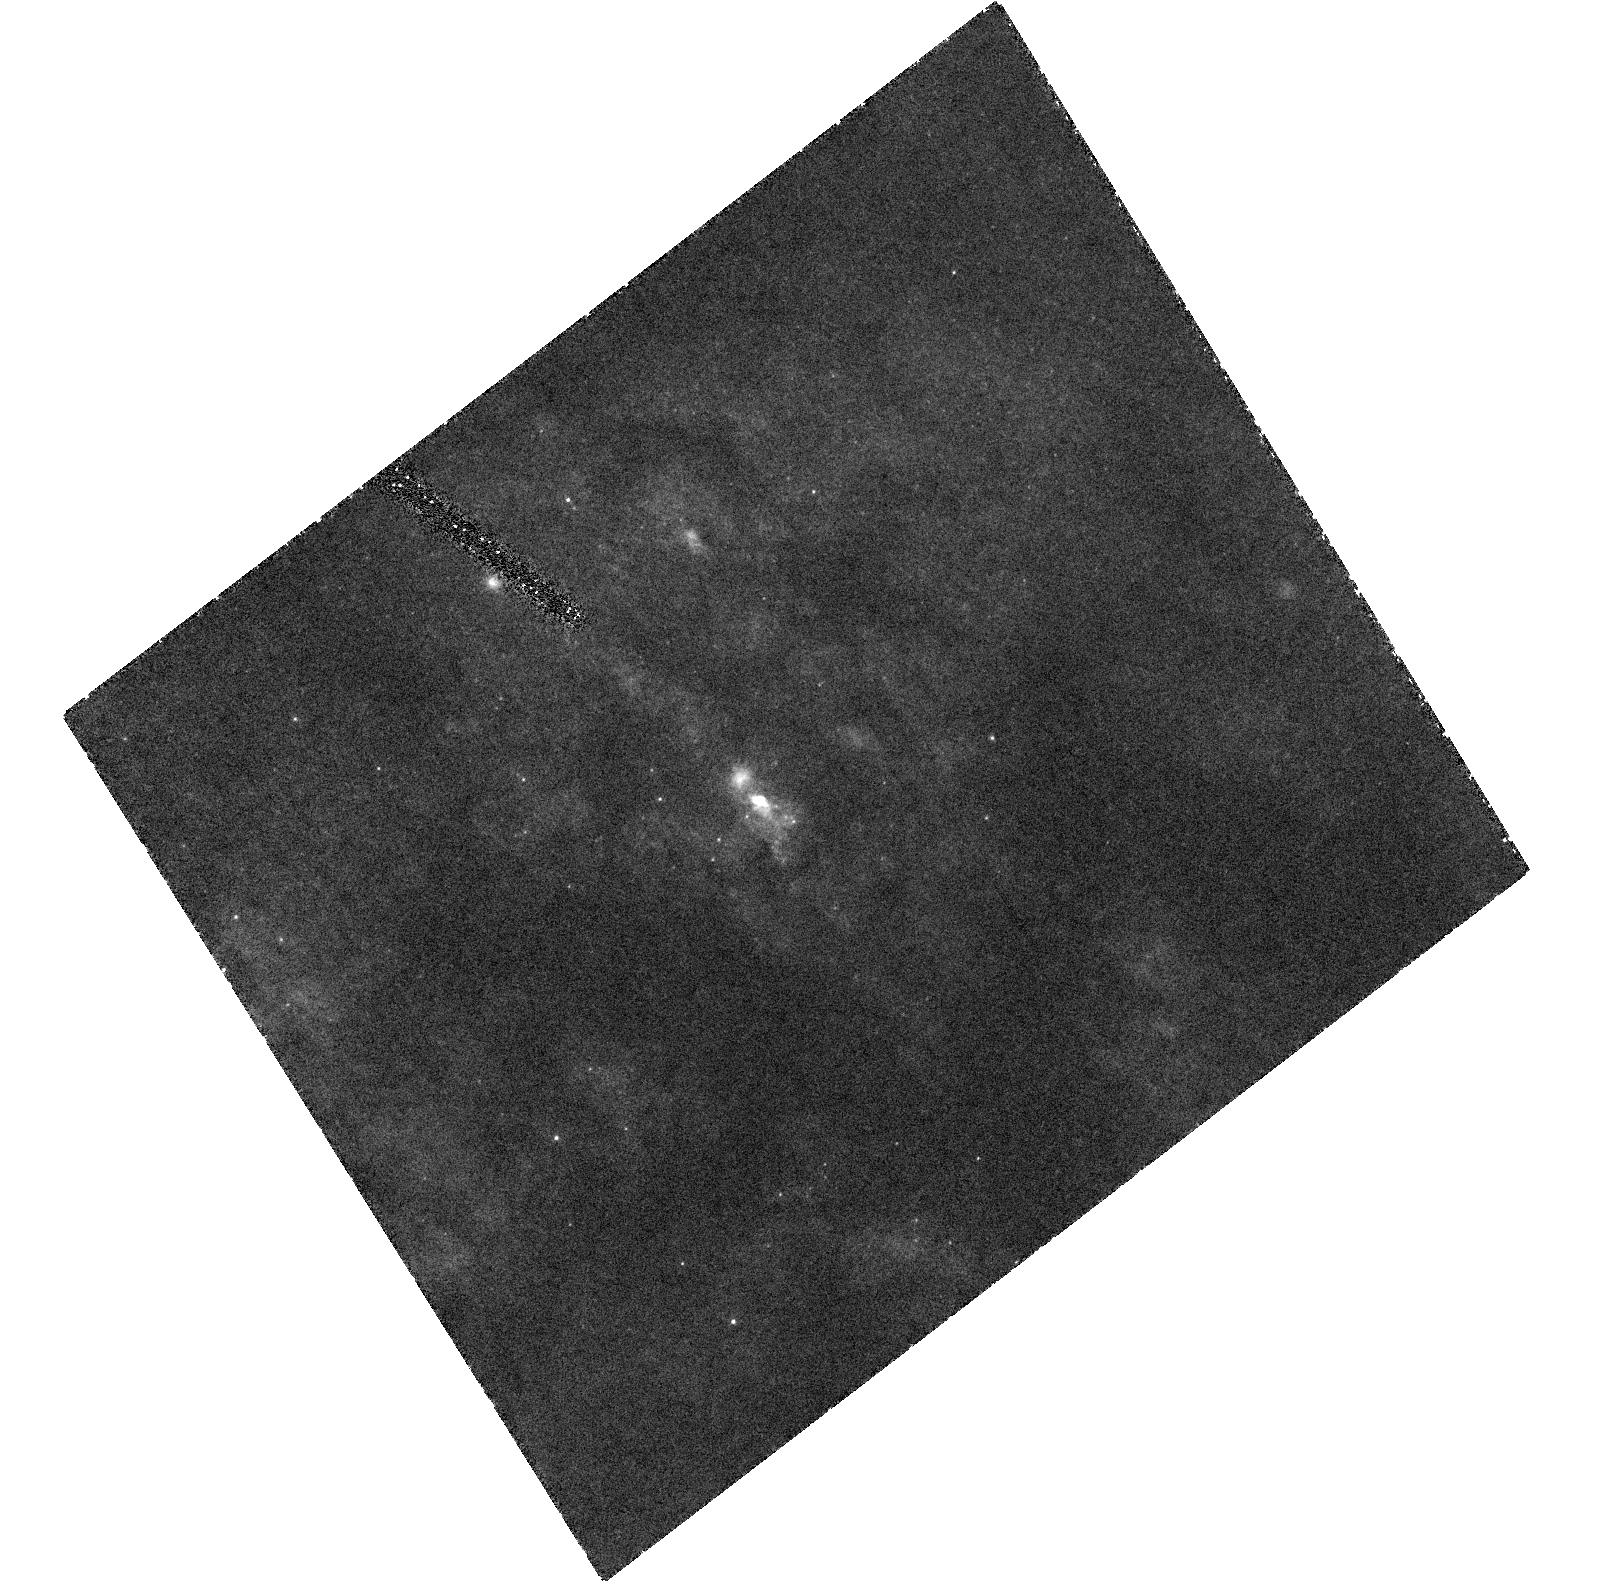
Target: M82-F
Instrument: ACS/HRC
Filter: F250W
Exposure: 2.8 h
Observation ID: hst_9473_01_acs_hrc_f250w_j8fh01

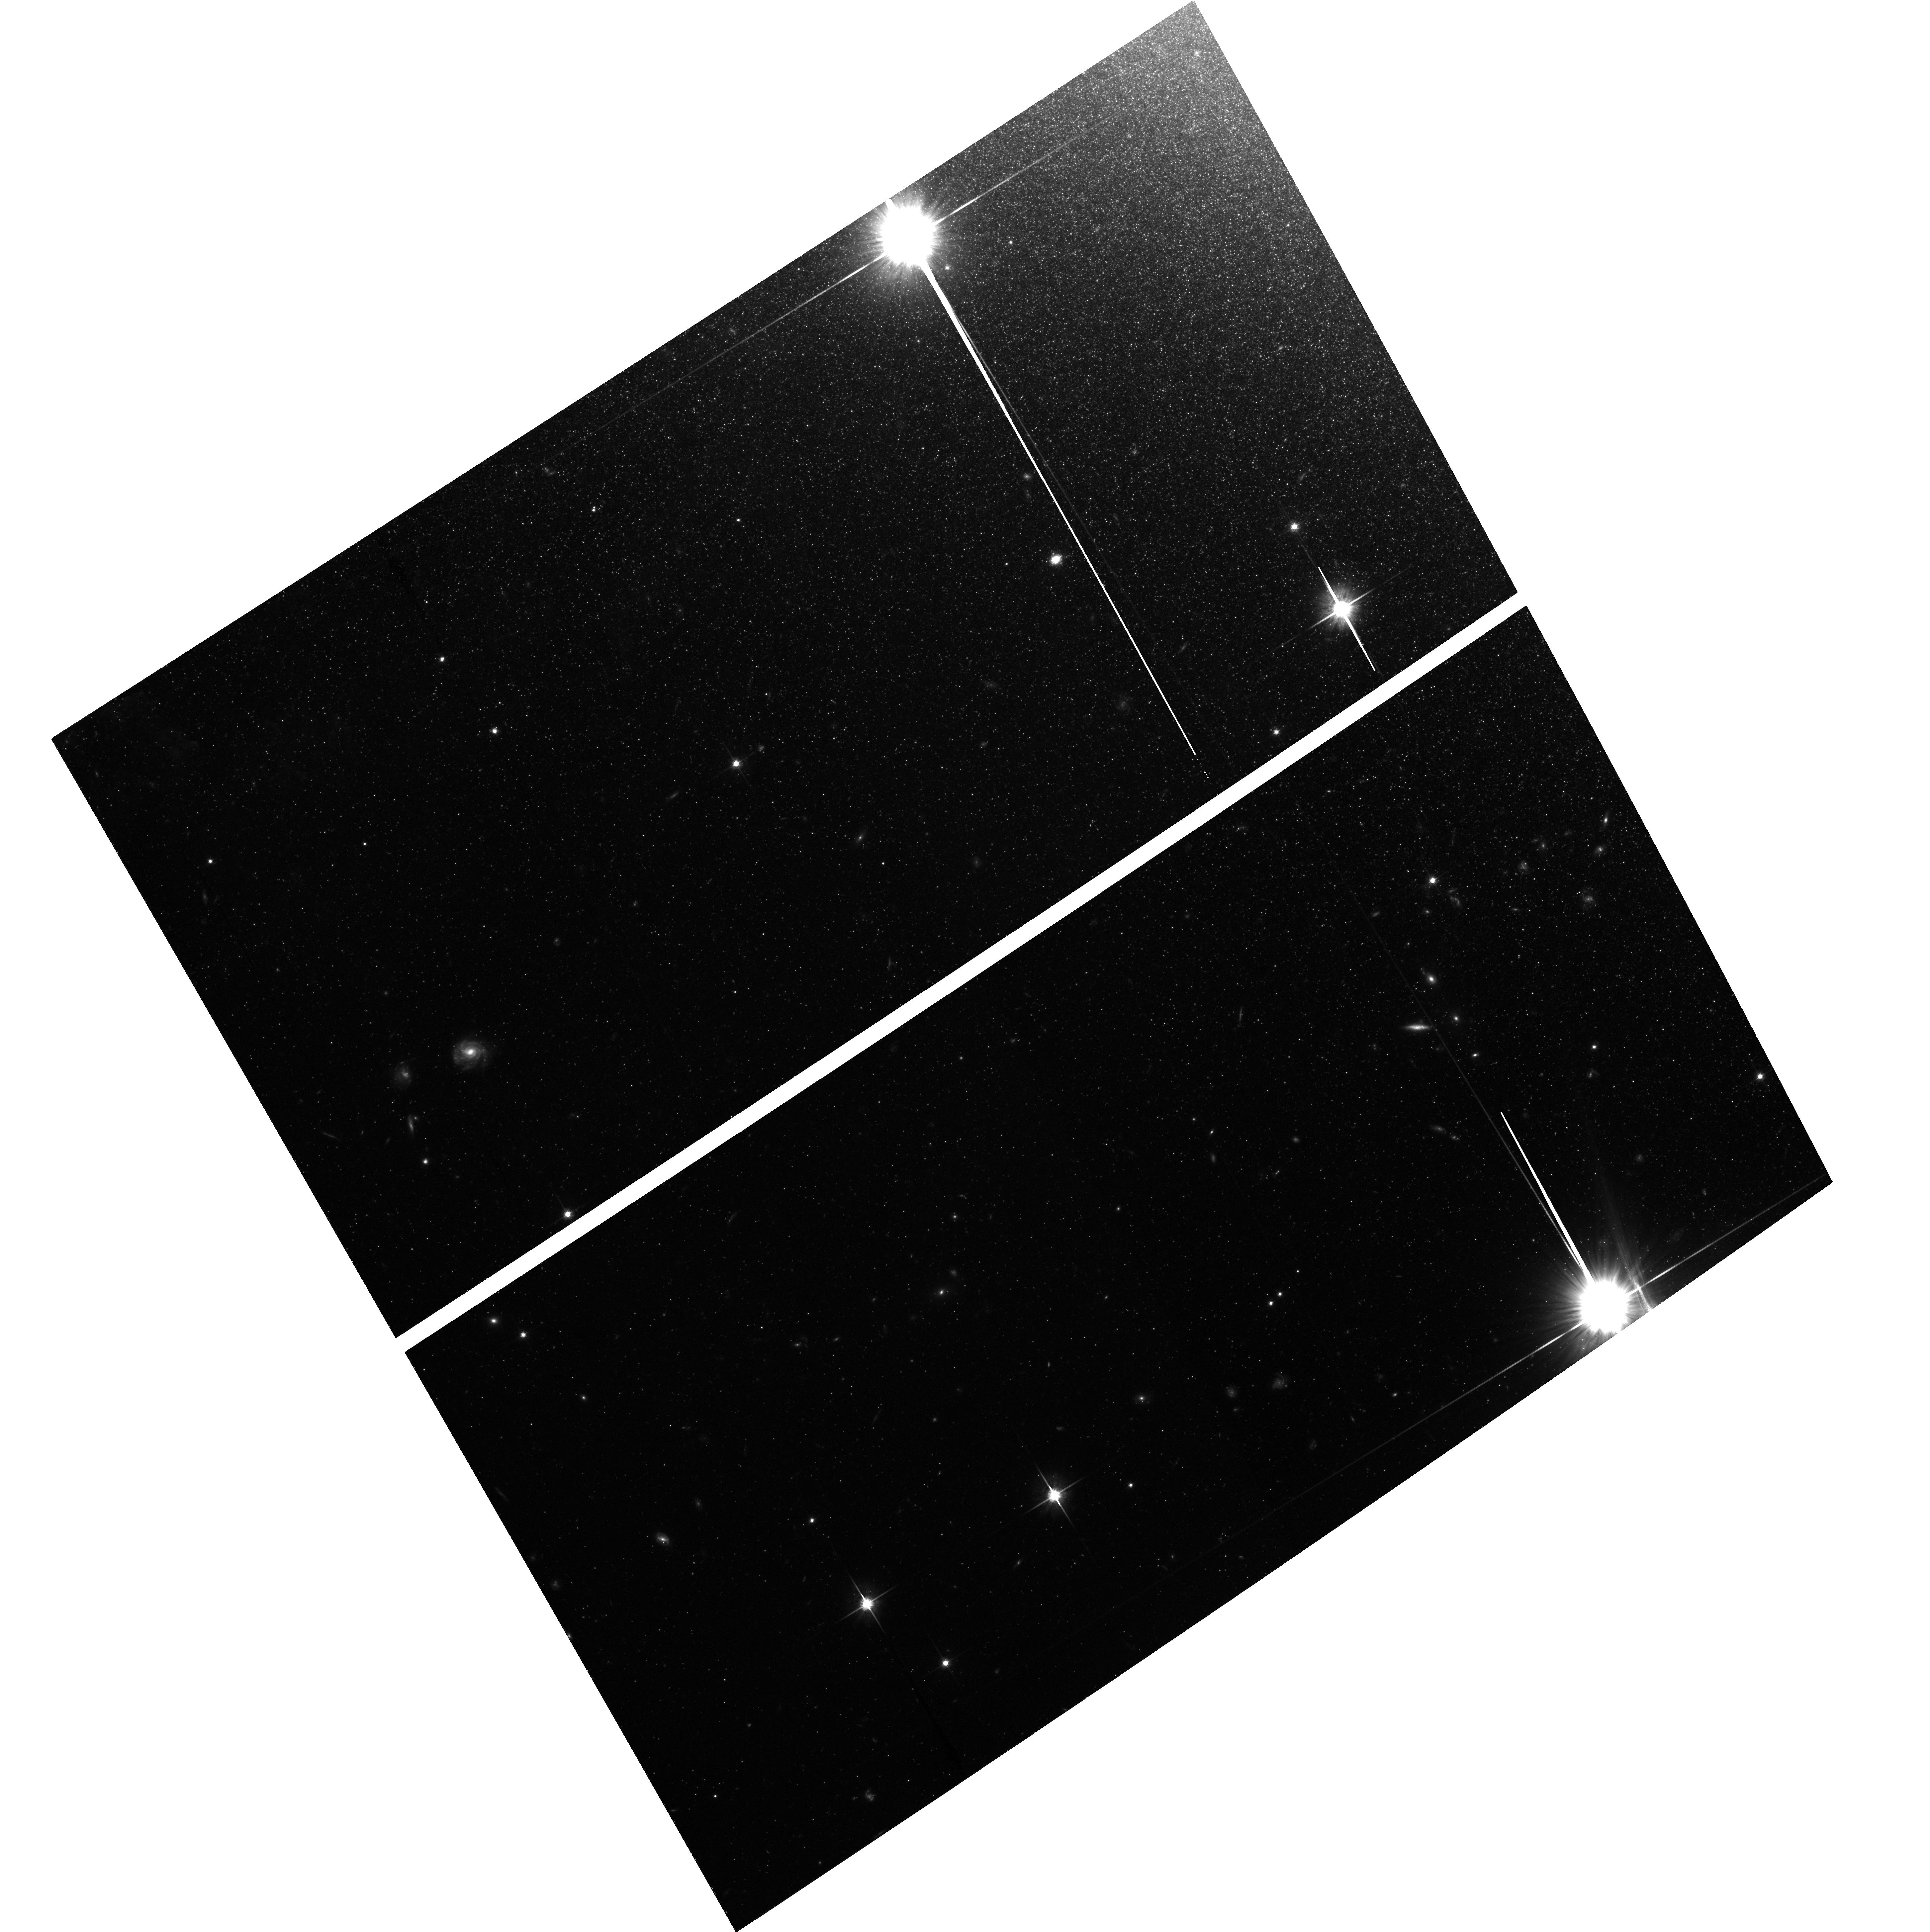
Target: field at RA 148.946°, Dec 69.678°
Instrument: ACS/WFC
Filter: F814W
Exposure: 2.5 h
Observation ID: hst_9473_01_acs_wfc_f814w_j8fh01

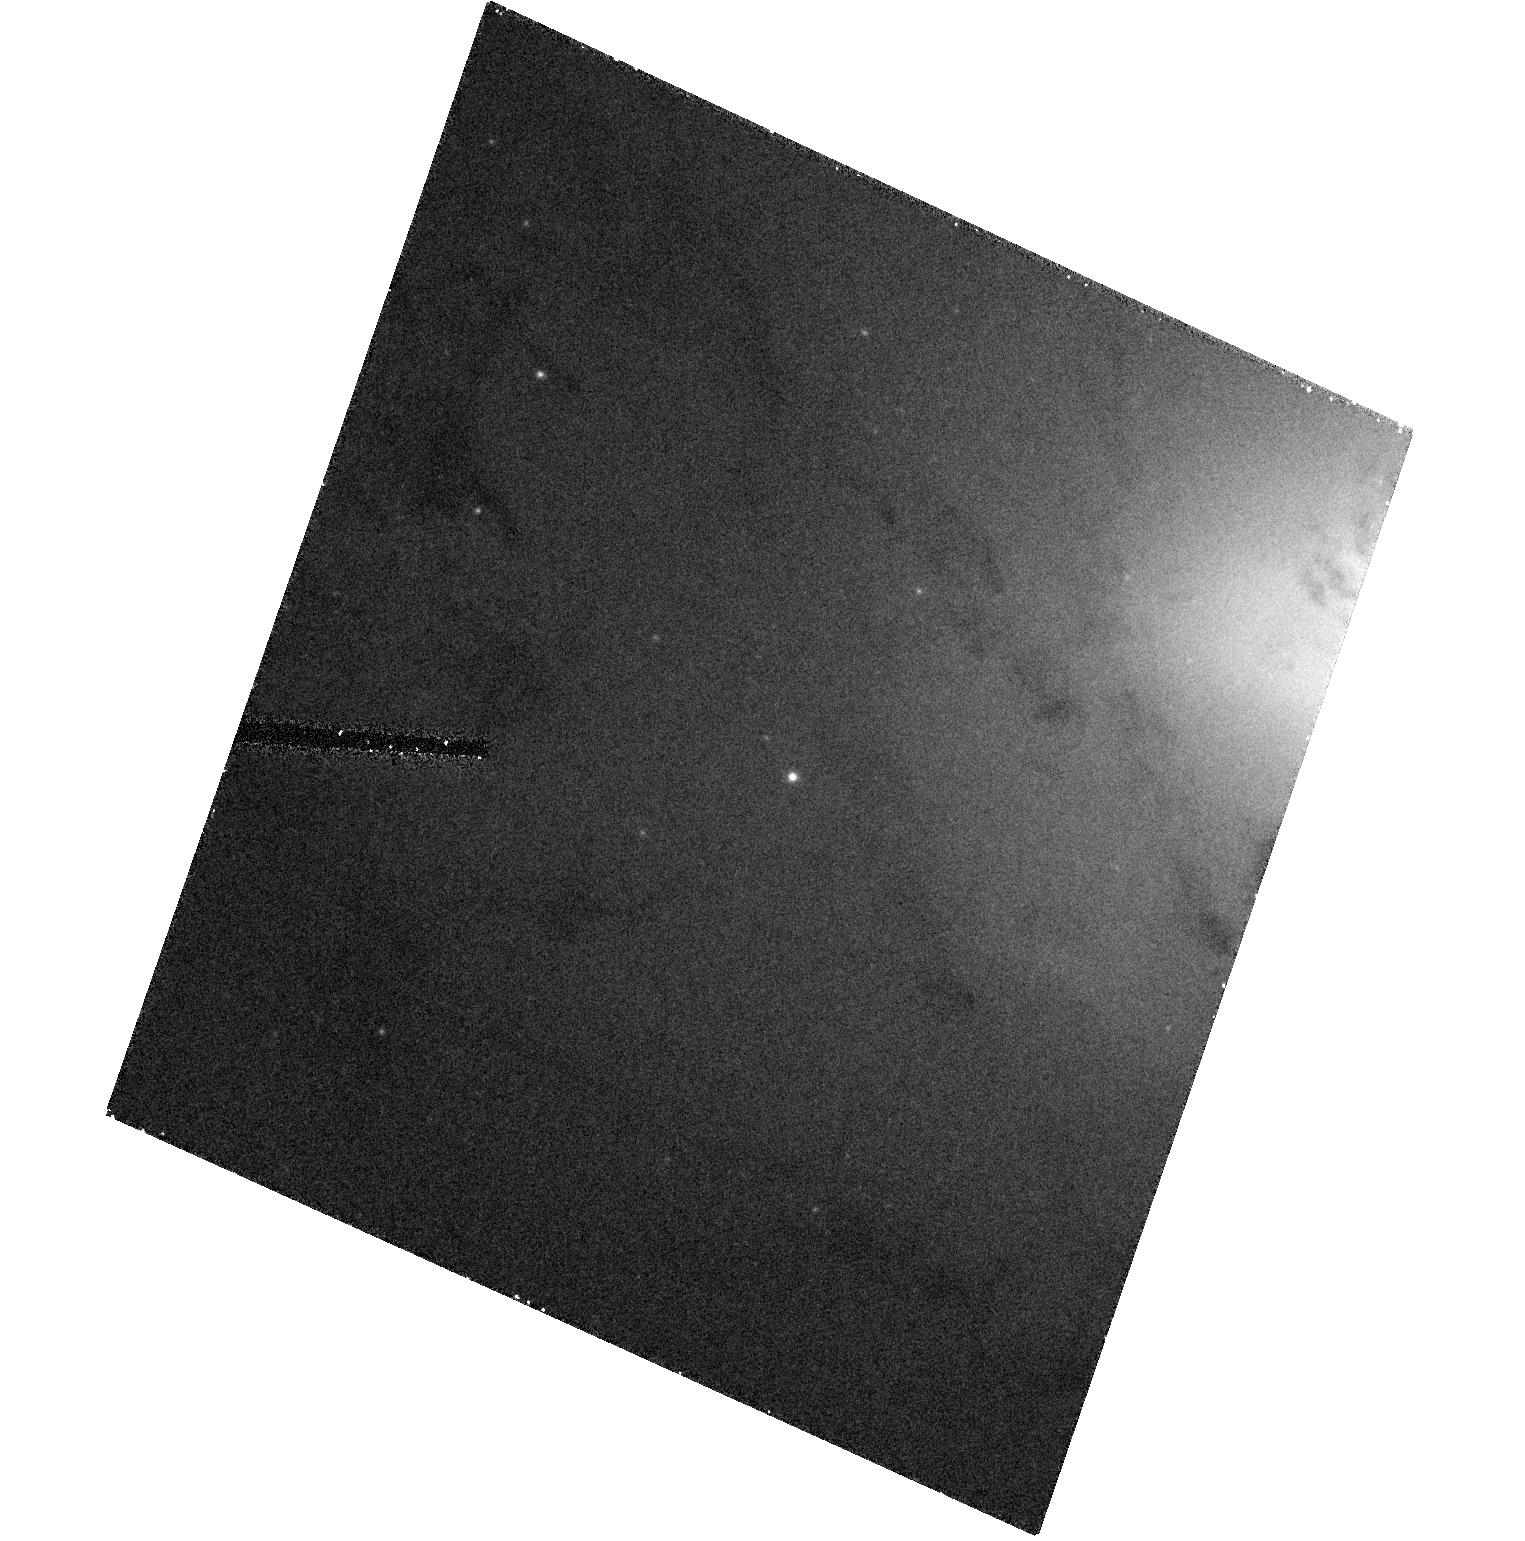
Target: NGC7727-CLUS
Instrument: ACS/HRC
Filter: F435W
Exposure: 25 min
Observation ID: hst_9473_04_acs_hrc_f435w_j8fh04

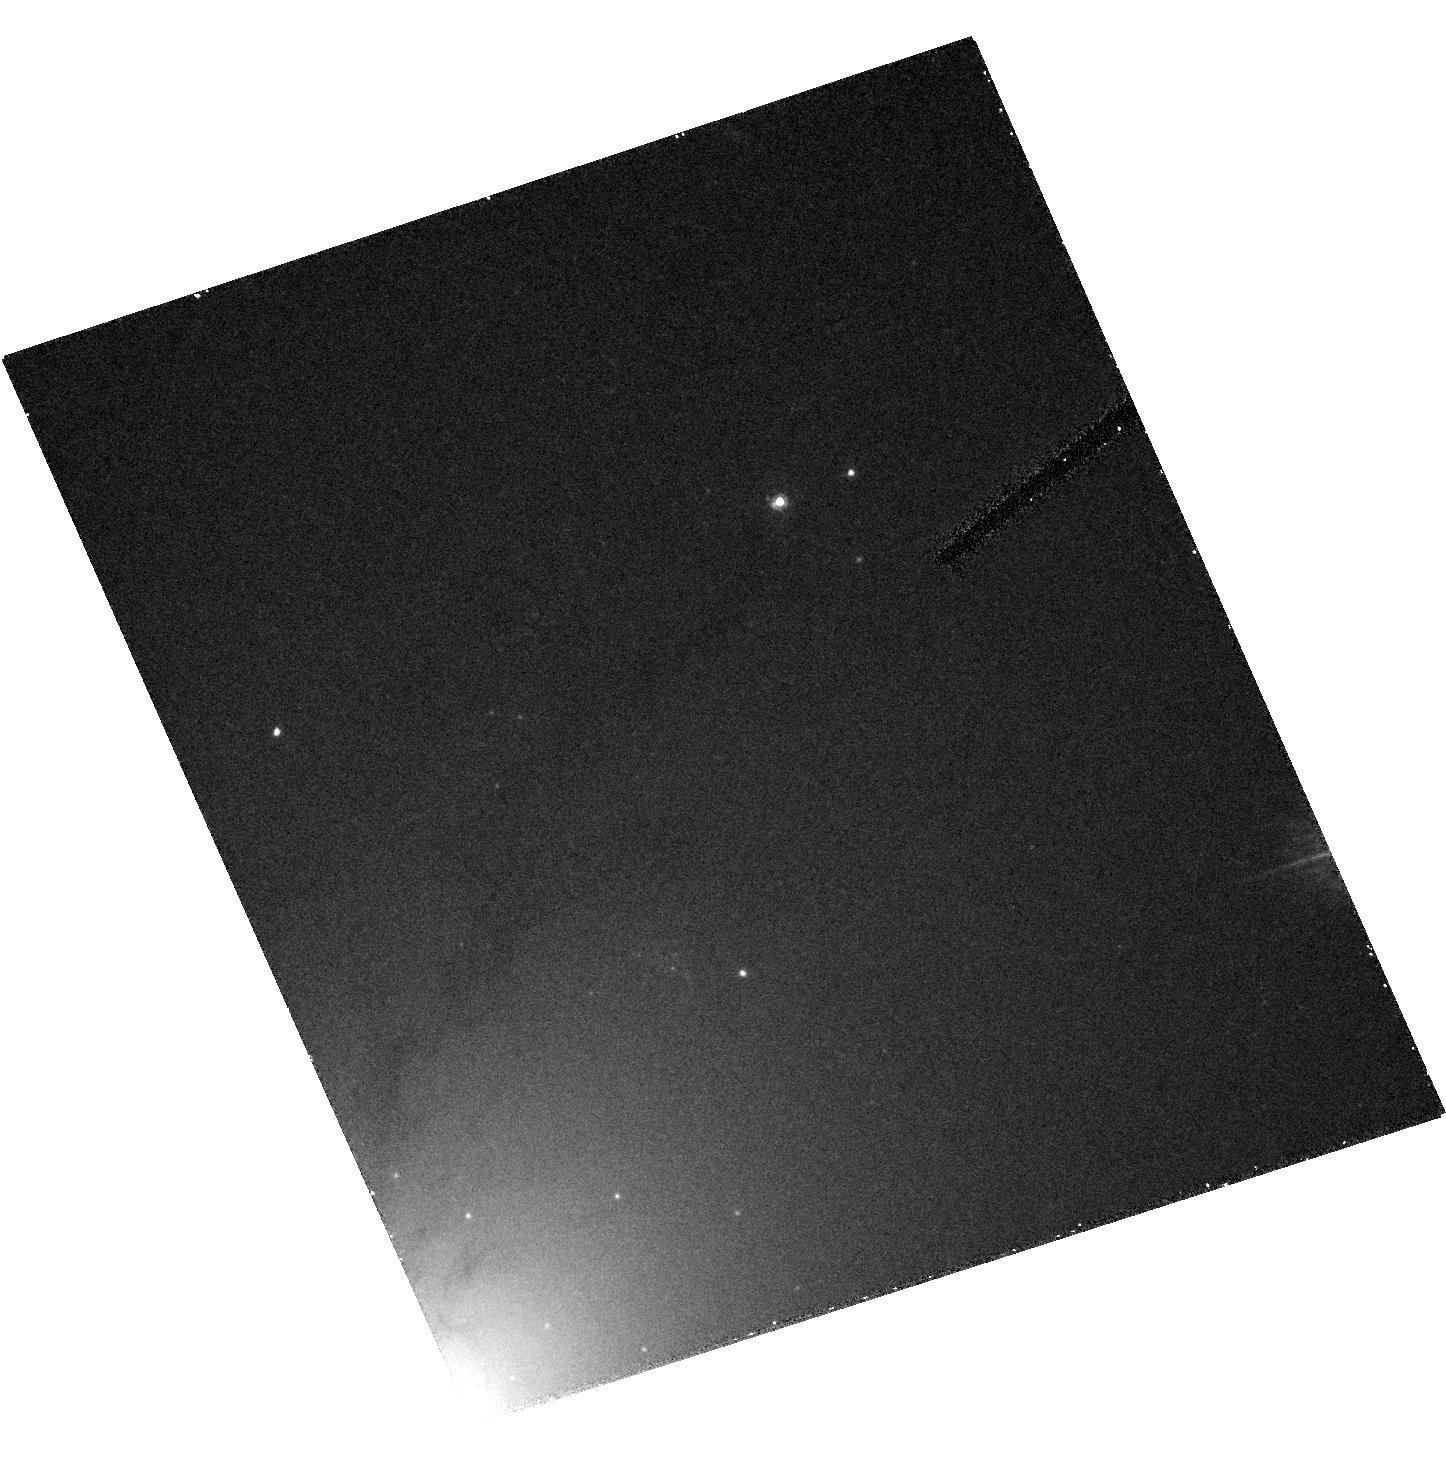
Target: NGC4105-CLUS
Instrument: ACS/HRC
Filter: F435W
Exposure: 25 min
Observation ID: hst_9473_05_acs_hrc_f435w_j8fh05

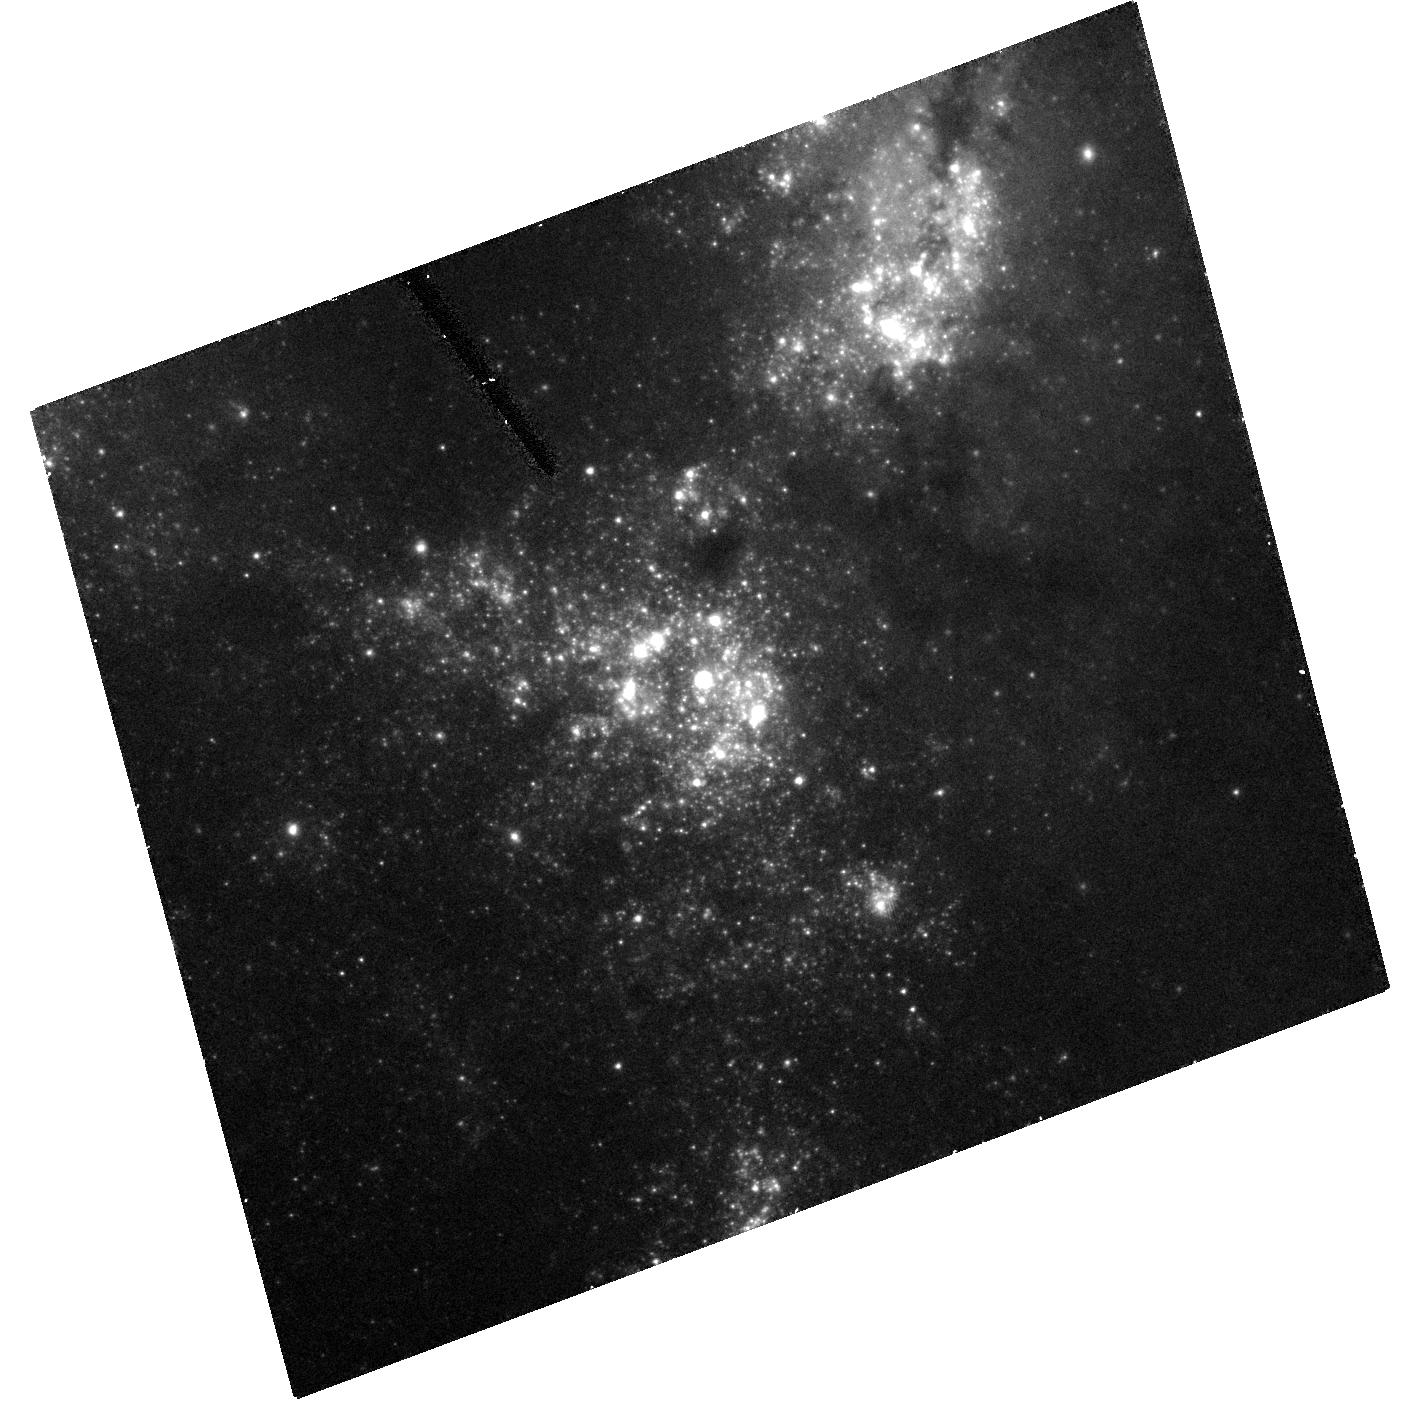
Target: NGC1487-CLUS
Instrument: ACS/HRC
Filter: F435W
Exposure: 26 min
Observation ID: hst_9473_02_acs_hrc_f435w_j8fh02

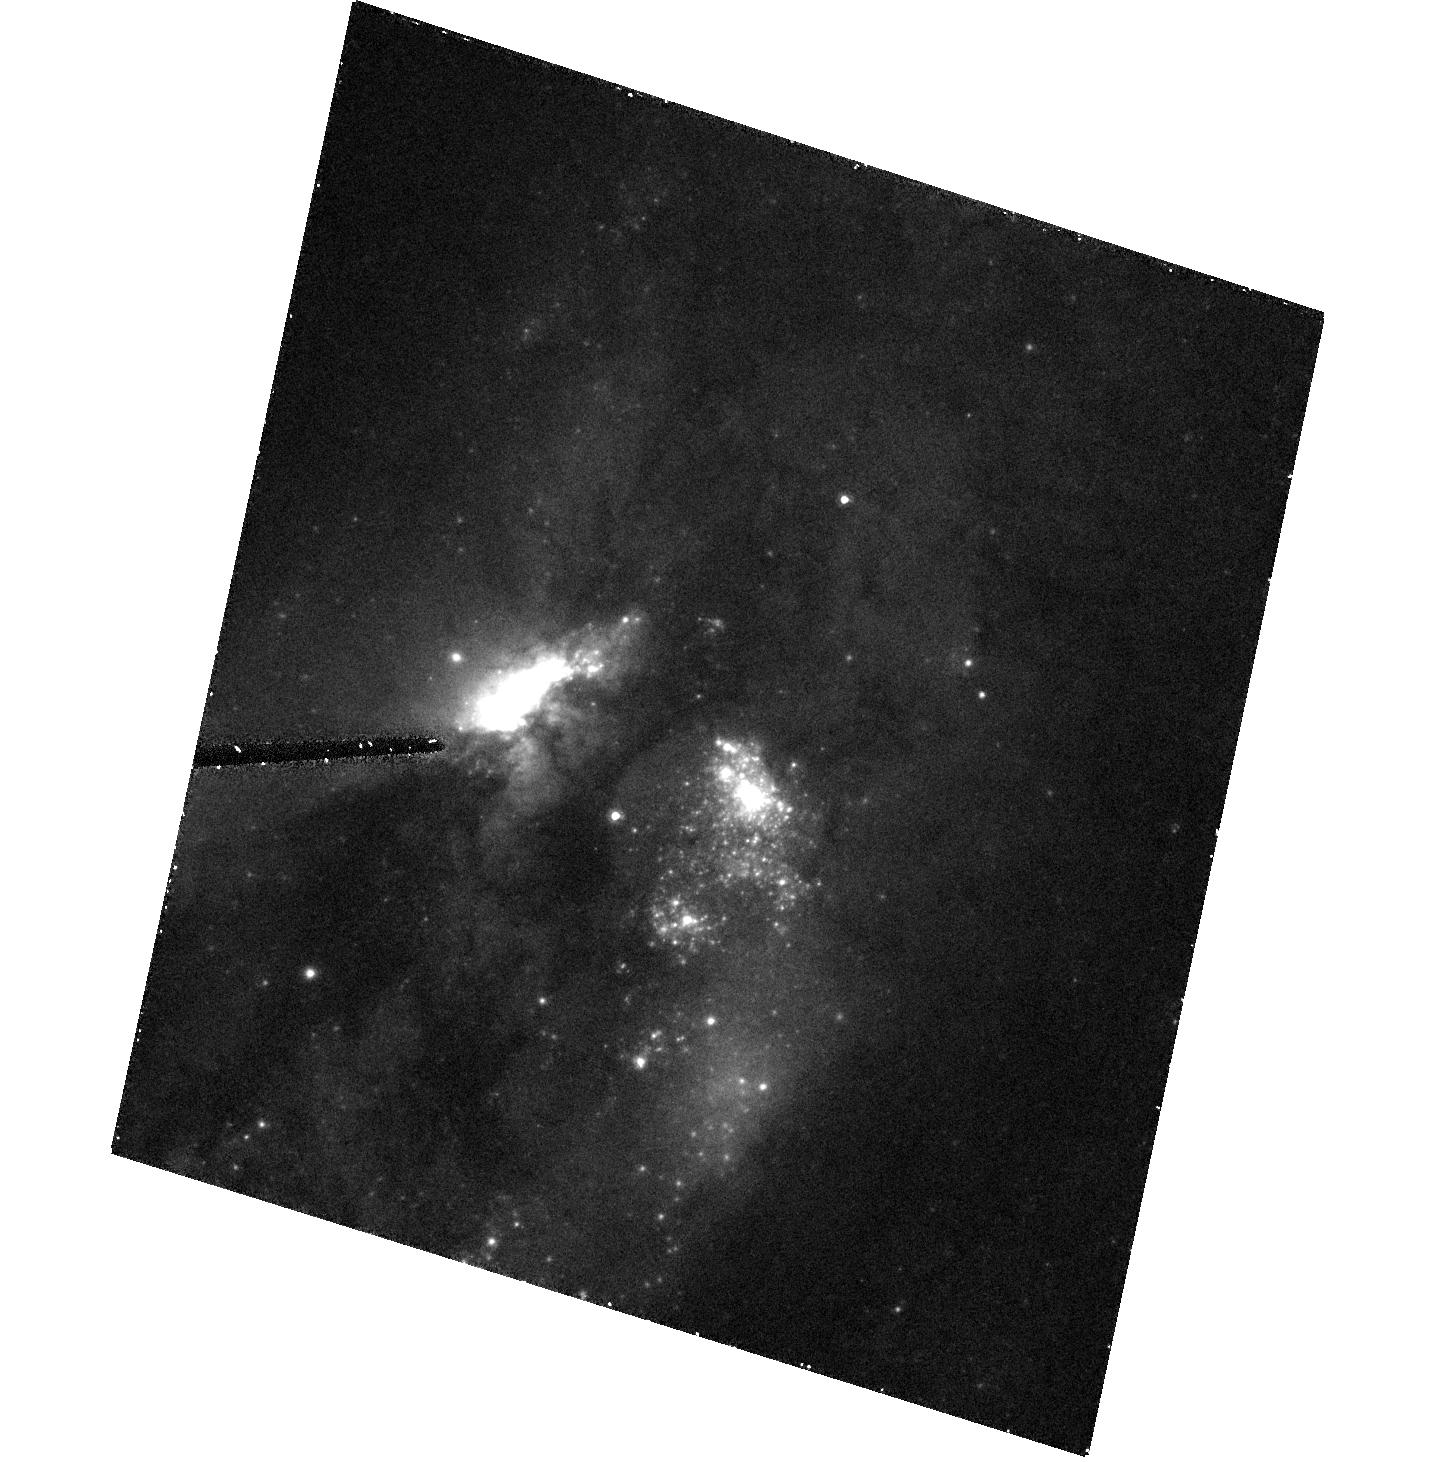
Target: UGCA128-CLUS
Instrument: ACS/HRC
Filter: F435W
Exposure: 25 min
Observation ID: hst_9473_03_acs_hrc_f435w_j8fh03

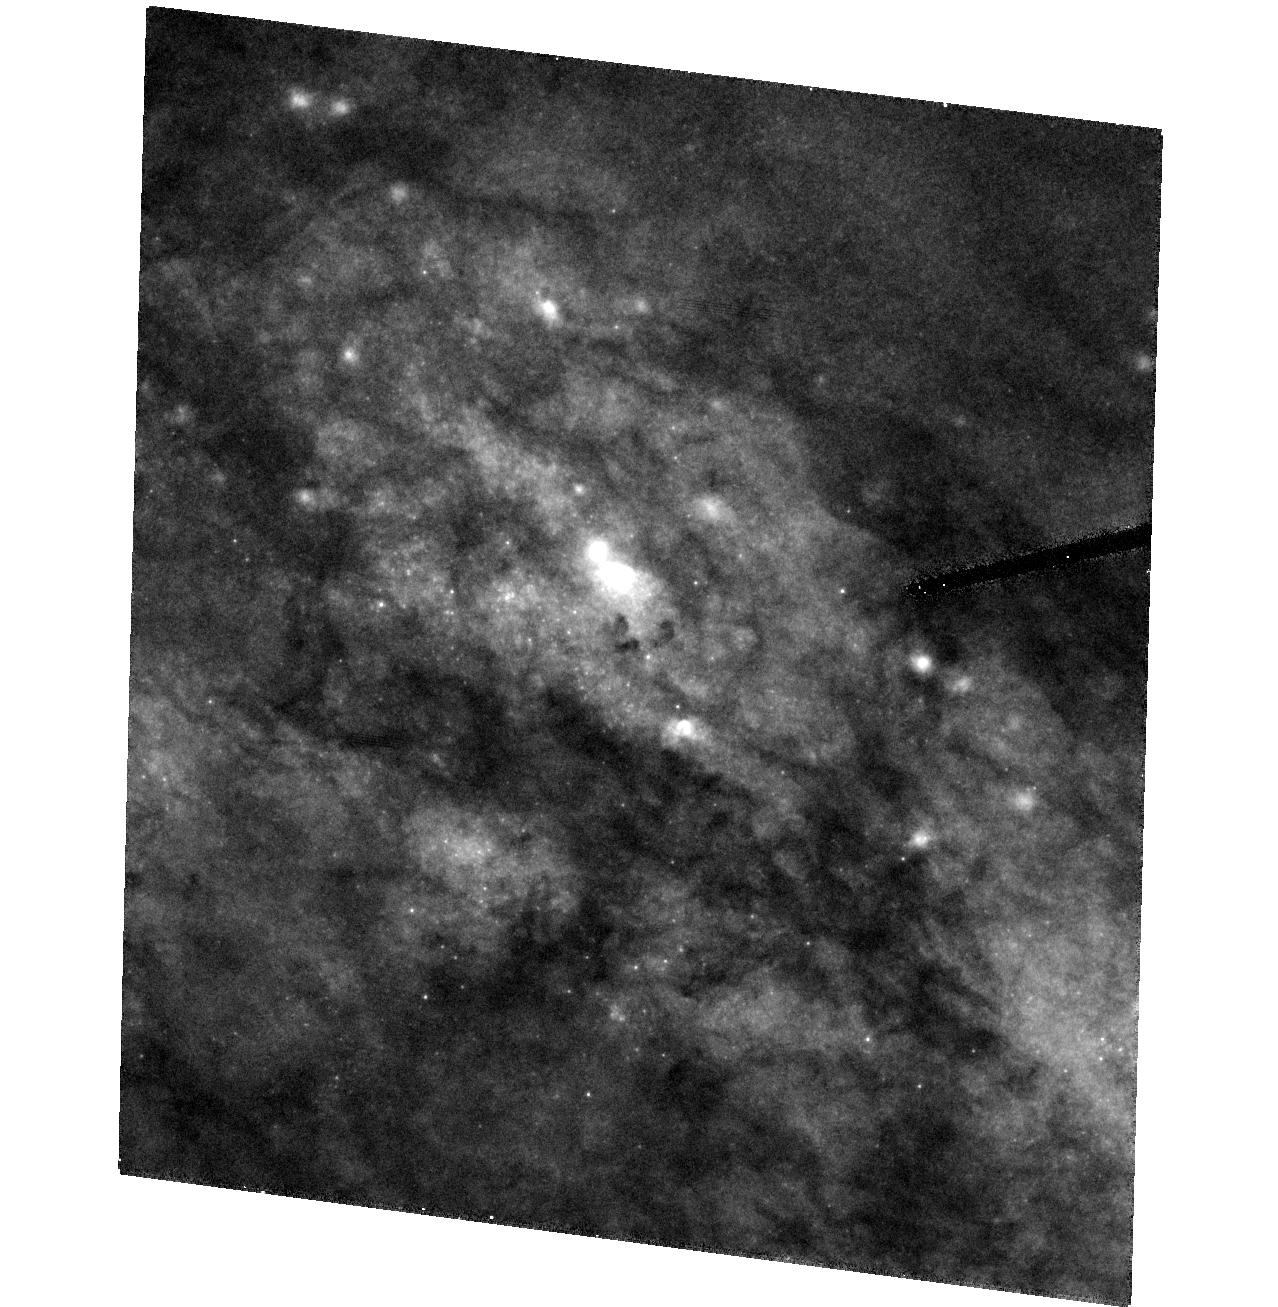
Target: M82-F
Instrument: ACS/HRC
Filter: F555W
Exposure: 7 min
Observation ID: hst_9473_06_acs_hrc_f555w_j8fh06

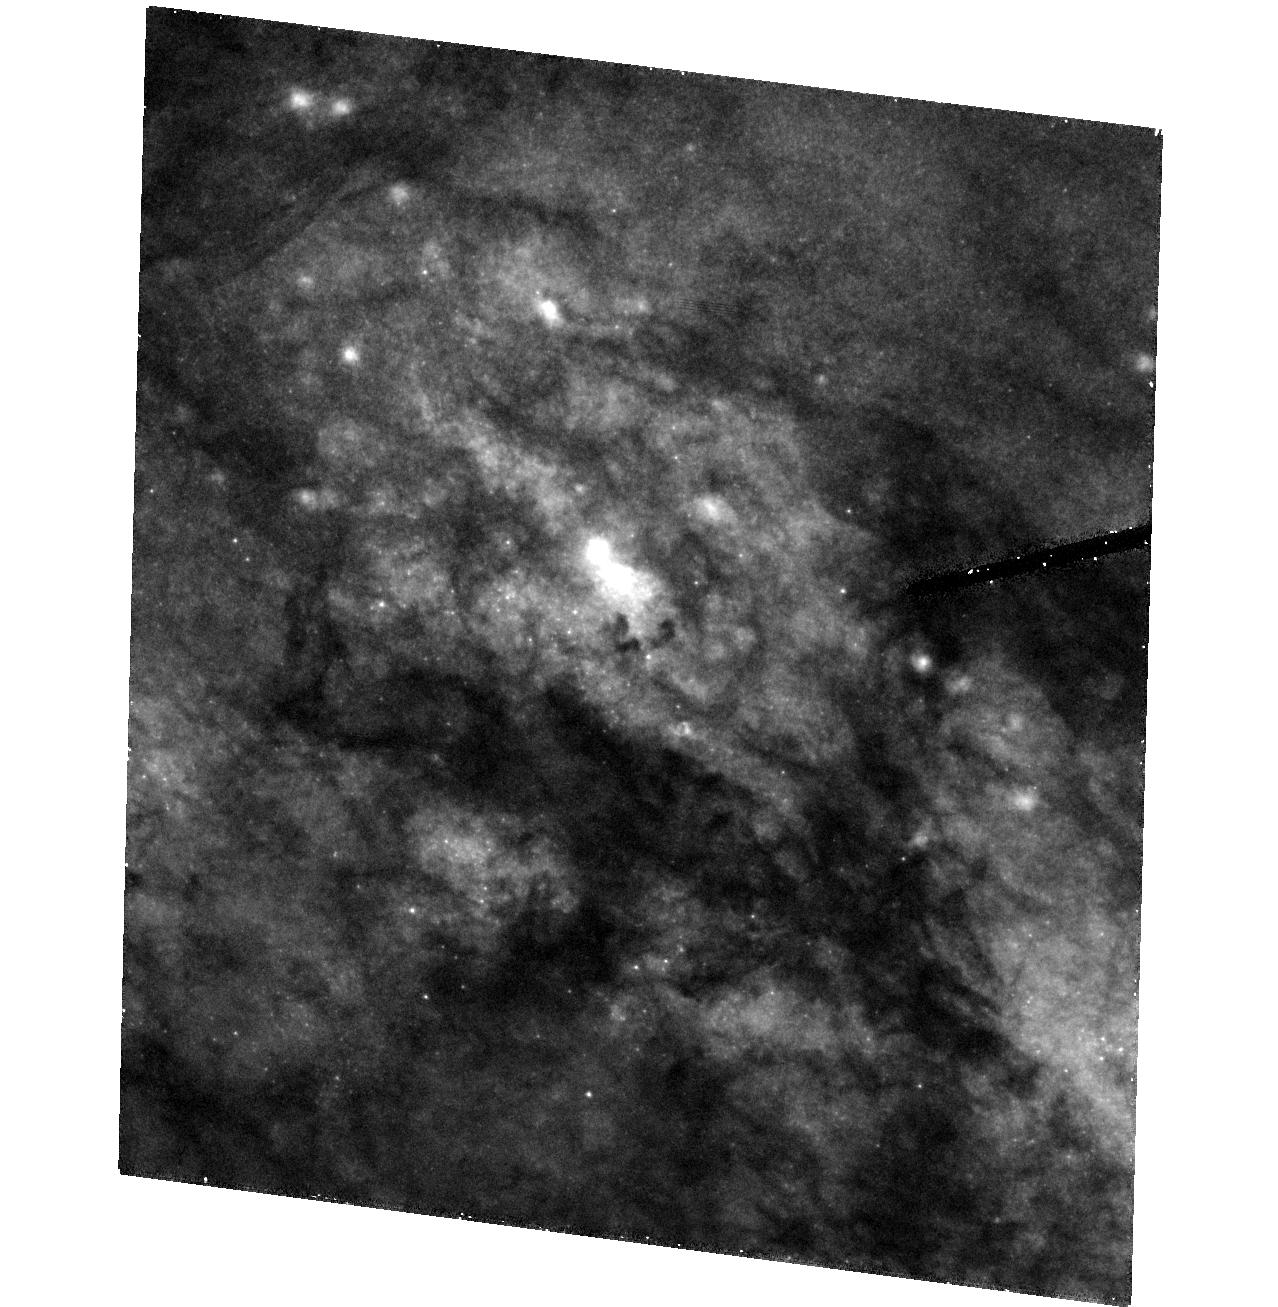
Target: M82-F
Instrument: ACS/HRC
Filter: F435W
Exposure: 22 min
Observation ID: hst_9473_06_acs_hrc_f435w_j8fh06

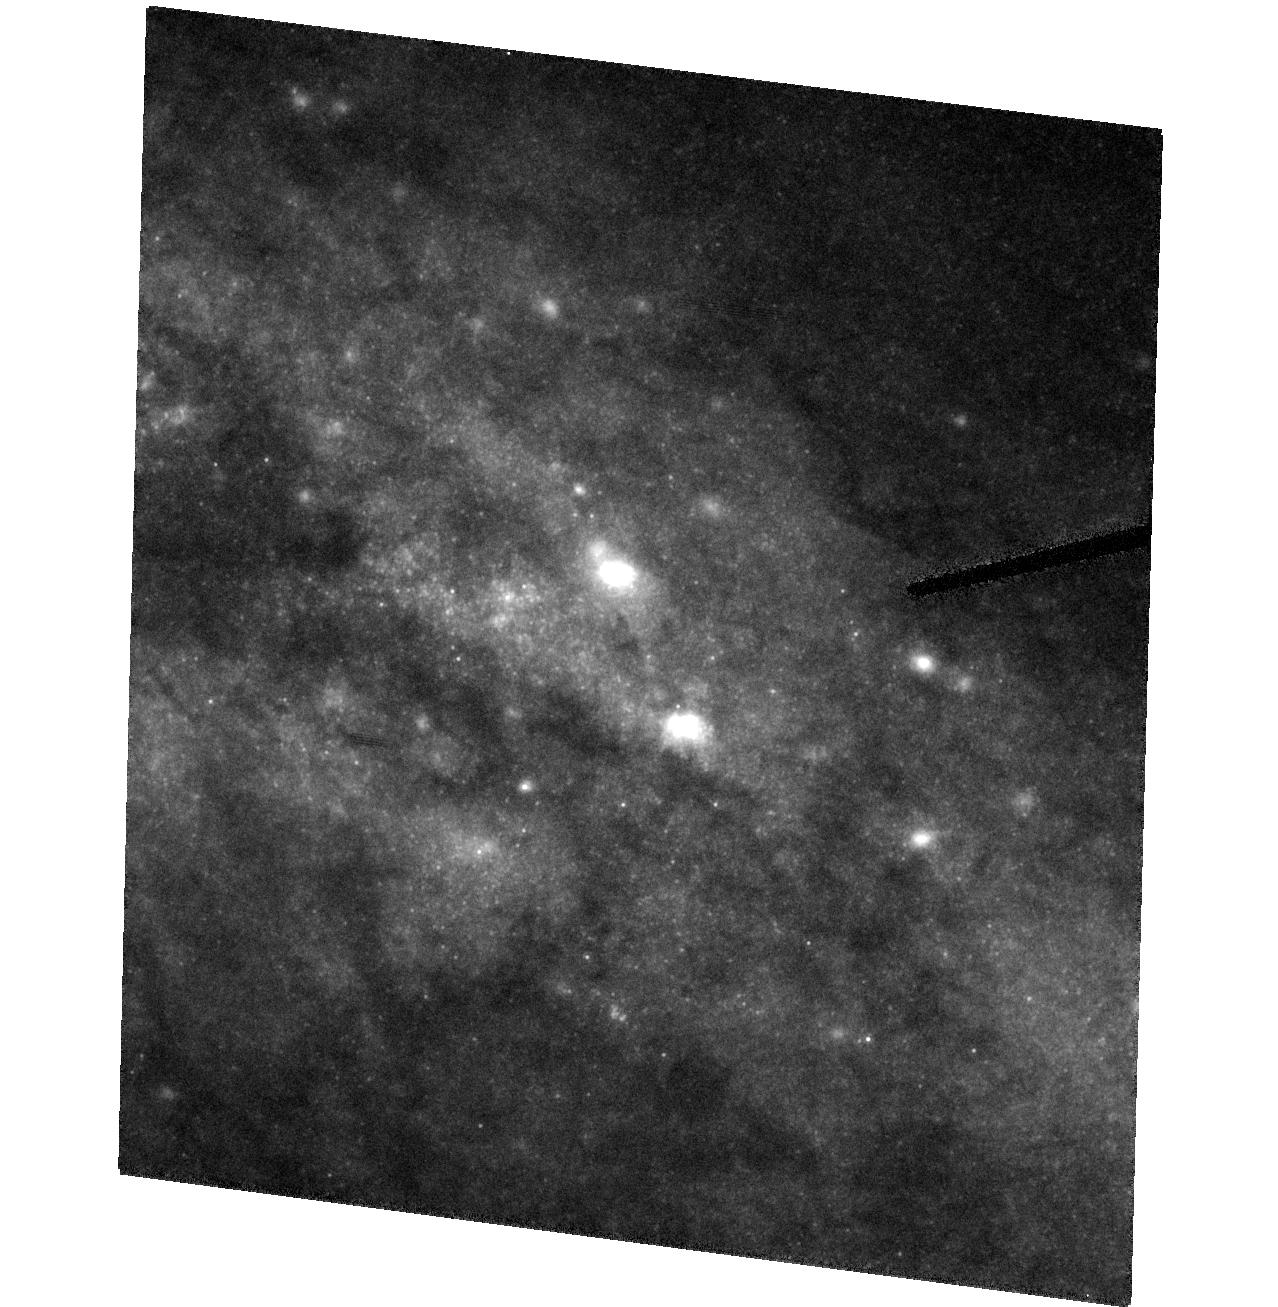
Target: M82-F
Instrument: ACS/HRC
Filter: F814W
Exposure: 2 min
Observation ID: hst_9473_06_acs_hrc_f814w_j8fh06

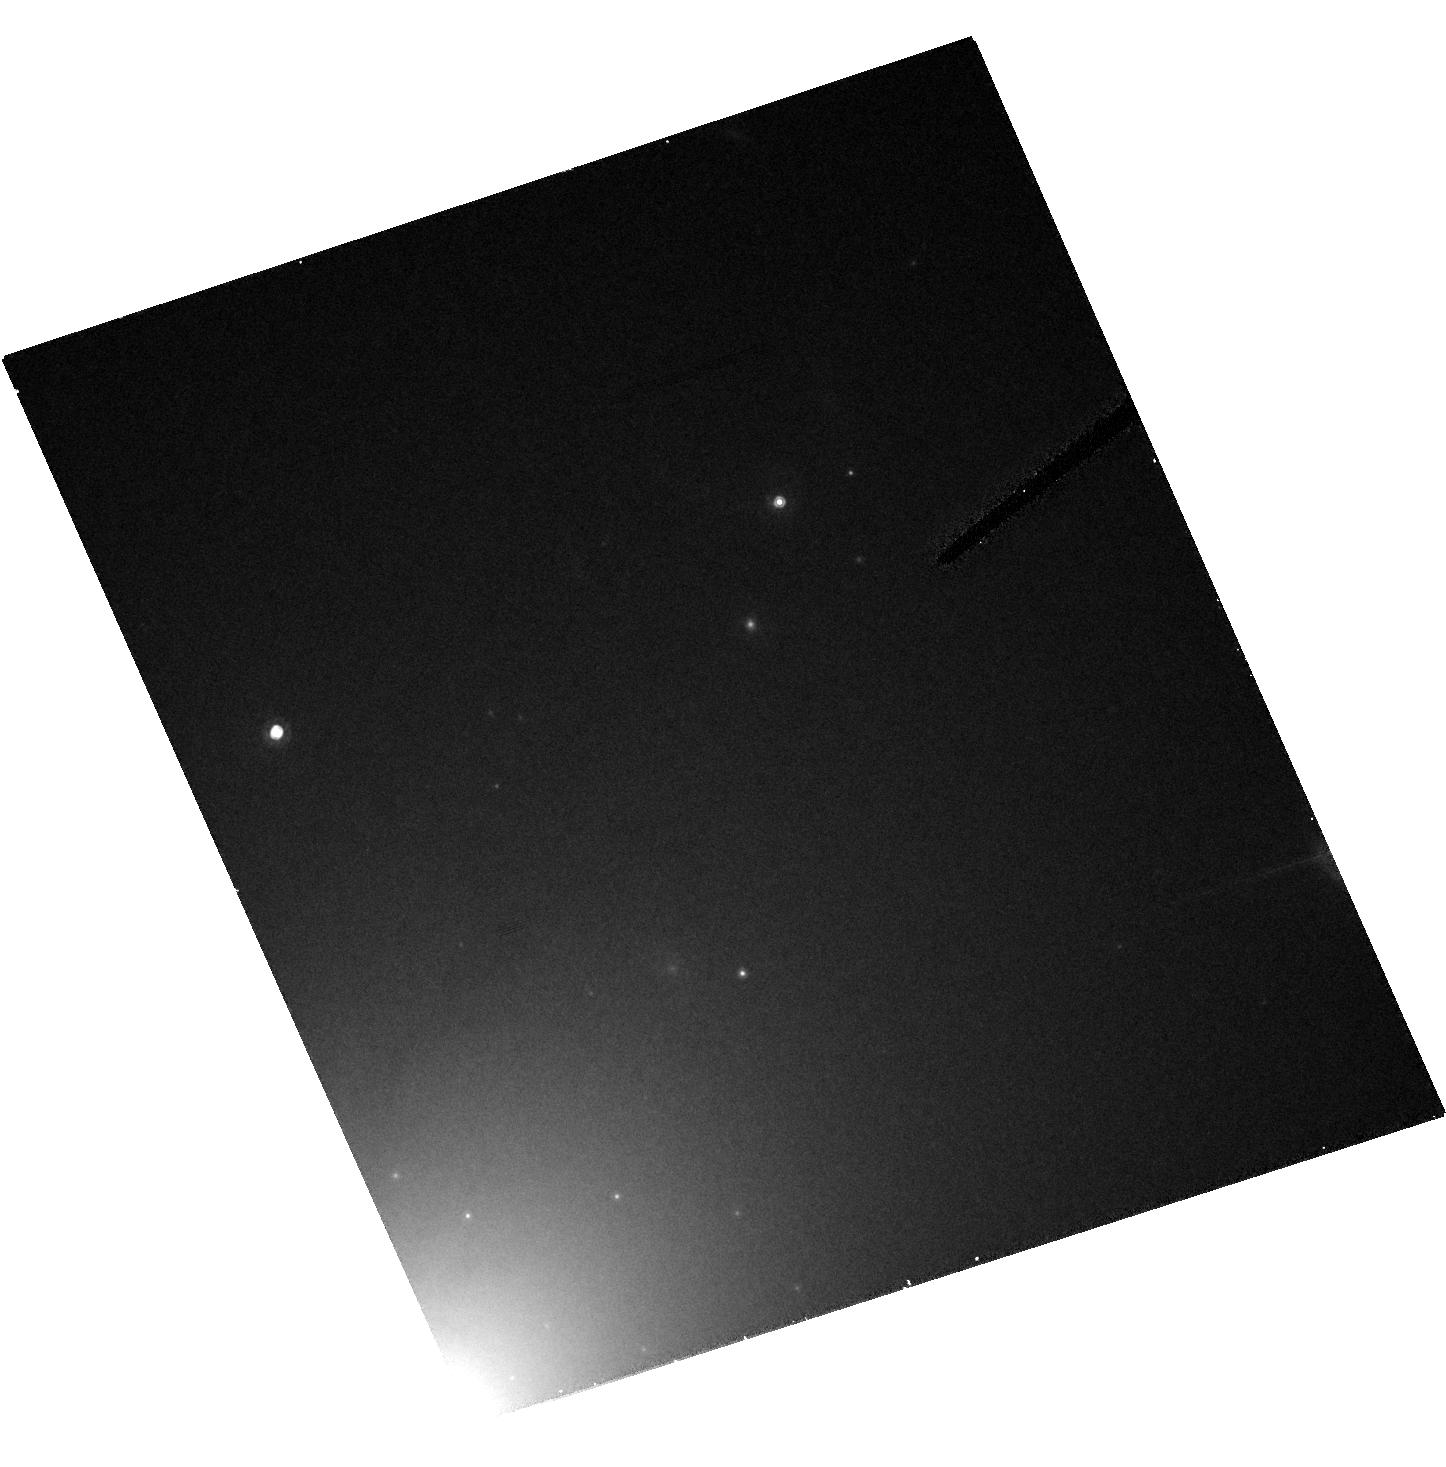
Target: NGC4105-CLUS
Instrument: ACS/HRC
Filter: F814W
Exposure: 10 min
Observation ID: hst_9473_05_acs_hrc_f814w_j8fh05

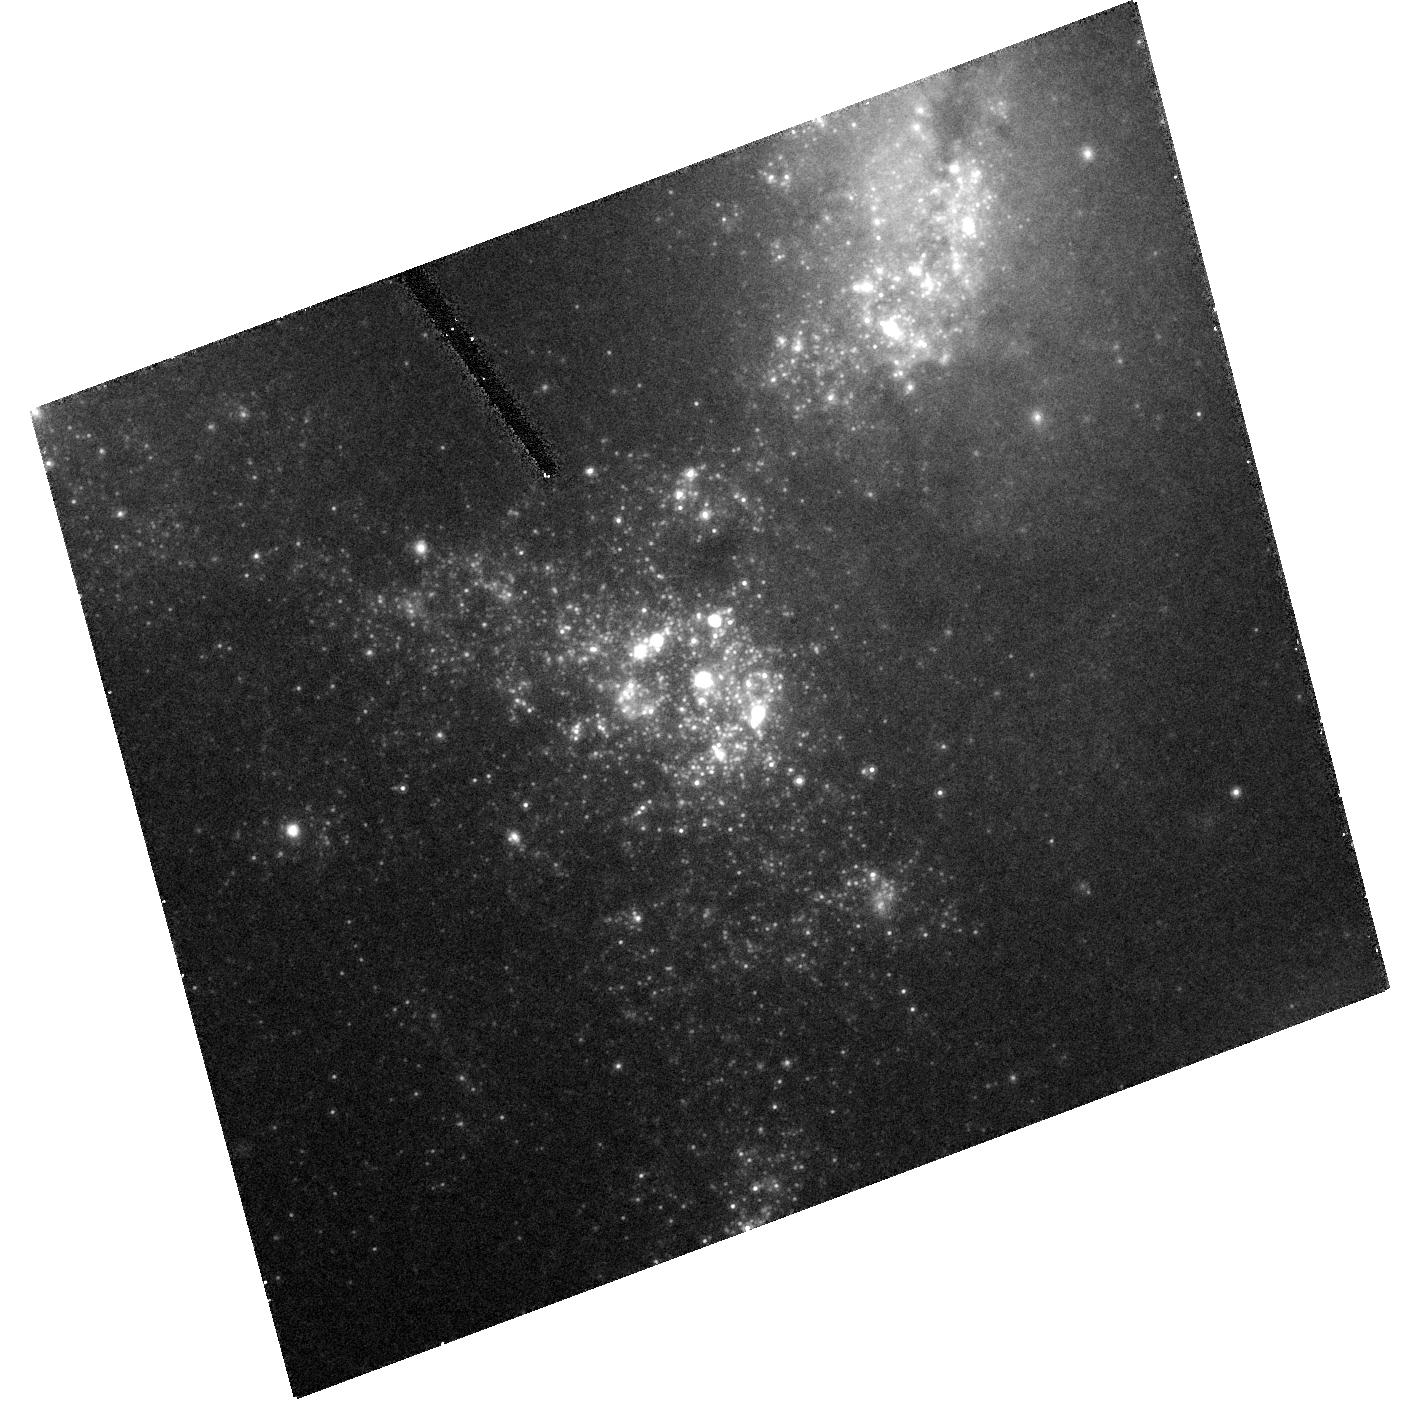
Target: NGC1487-CLUS
Instrument: ACS/HRC
Filter: F814W
Exposure: 11 min
Observation ID: hst_9473_02_acs_hrc_f814w_j8fh02

Masses and IMF Variations in Super Star Clusters (PI: Vacca, William D.)

We are proposing to obtain high spatial resolution images of a set of super star clusters for which we have been granted observing time to measure velocity dispersions via high- resolution ground-based optical echelle and K-band spectroscopy. The images will allow us to fit the light profiles and measure the radii of the clusters, and when combined with the velocity dispersions, will enable us to estimate the cluster masses. By comparing the mass-to-light ratios with those predicted from spectral synthesis models, we will investigate possible variations in the slope and lower mass cut-offs of the initial mass functions in these clusters. Correlations of the variations of these parameters with cluster environment may provide insight into the formation mechanisms for super star clusters. By comparing the light profiles obtained in a blue and red filter, we will also search for evidence of mass segregation in the clusters. Since these clusters are too young to have experienced dynamical mass segregation, differences in the light profiles of the clusters in the two filters could be due to processes that differentiate between high and low mass stars during the birth of the clusters and would provide further constraints on theoretical models of cluster formation. Since these clusters are far too compact to be resolved by any ground-based observations, the ACS/HRC on board HST is the only instrument capable of carrying out these observations.